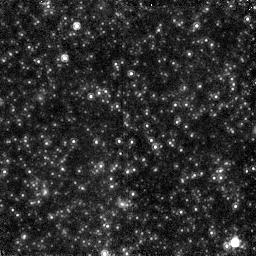
Target: NGC5128P1.NIC2
Instrument: NICMOS/NIC2
Filter: F160W
Exposure: 60 min
Observation ID: n4u451080

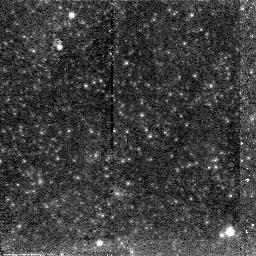
Target: NGC5128P1.NIC2
Instrument: NICMOS/NIC2
Filter: F110W
Exposure: 35 min
Observation ID: n4u451070

Infrared Luminous Stars & Stellar Population in Nearby Giant Elliptical Galaxies (PI: Graham, James R.)

This program is to obtain parallel NIC2/F160W and NIC1/F110W images of NGC 5128 and hence resolve the stellar population of early-type galaxies in the infrared for the first time. These data, in combination with existing WFPC2 F814W and F555W observations of NGC 5128, will yield the first infrared luminosity functions for the stellar populations of giant ellipticals as well as unique optical/infrared color-magnitude diagrams for individually resolved stars. From these data we will: (1) measure the spread in ages and metallicities; (2) detect stars above the tip of the red giant branch, and (3) provide a sensitive search for an intermediate-age populations; (4) determine the dominant contribution to surface brightness fluctuations at infrared wavelengths in a giant elliptical galaxy.